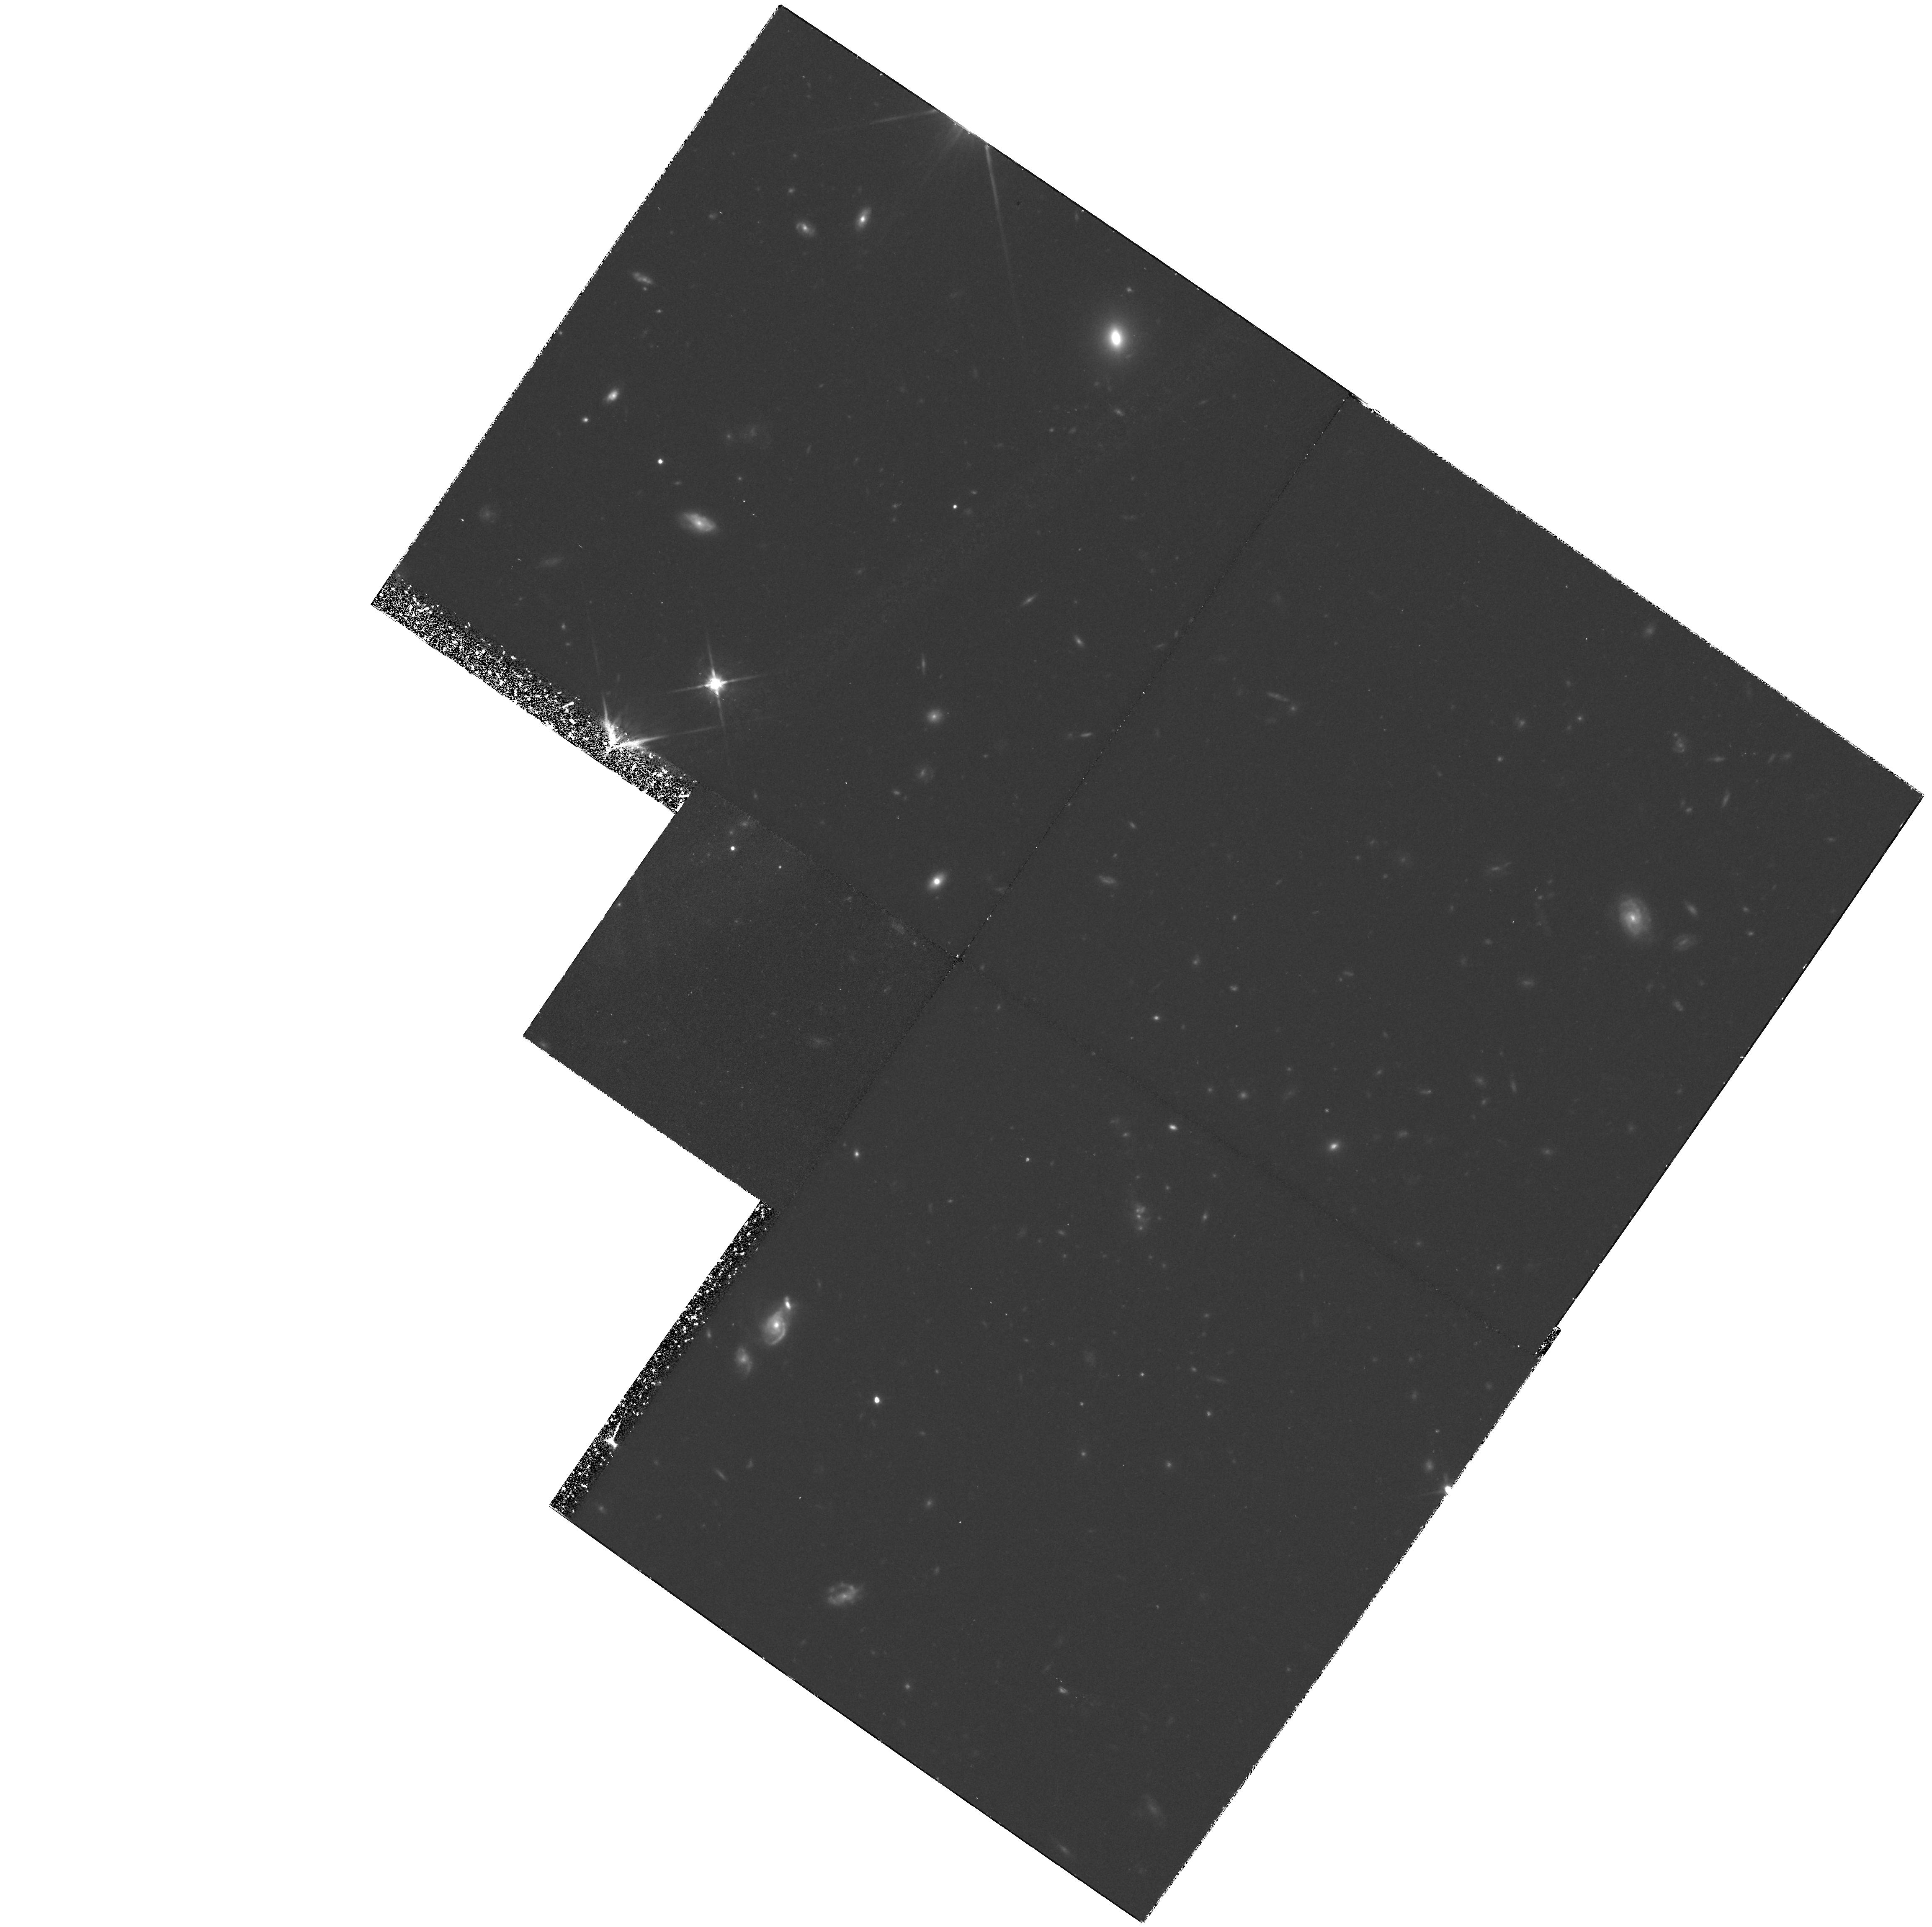
Target: 3C210. Instrument: WFPC2/PC. Filter: F814W. Exposure: 3.7 h. Observation ID: hst_5967_02_wfpc2_pc_f814w_u39f02

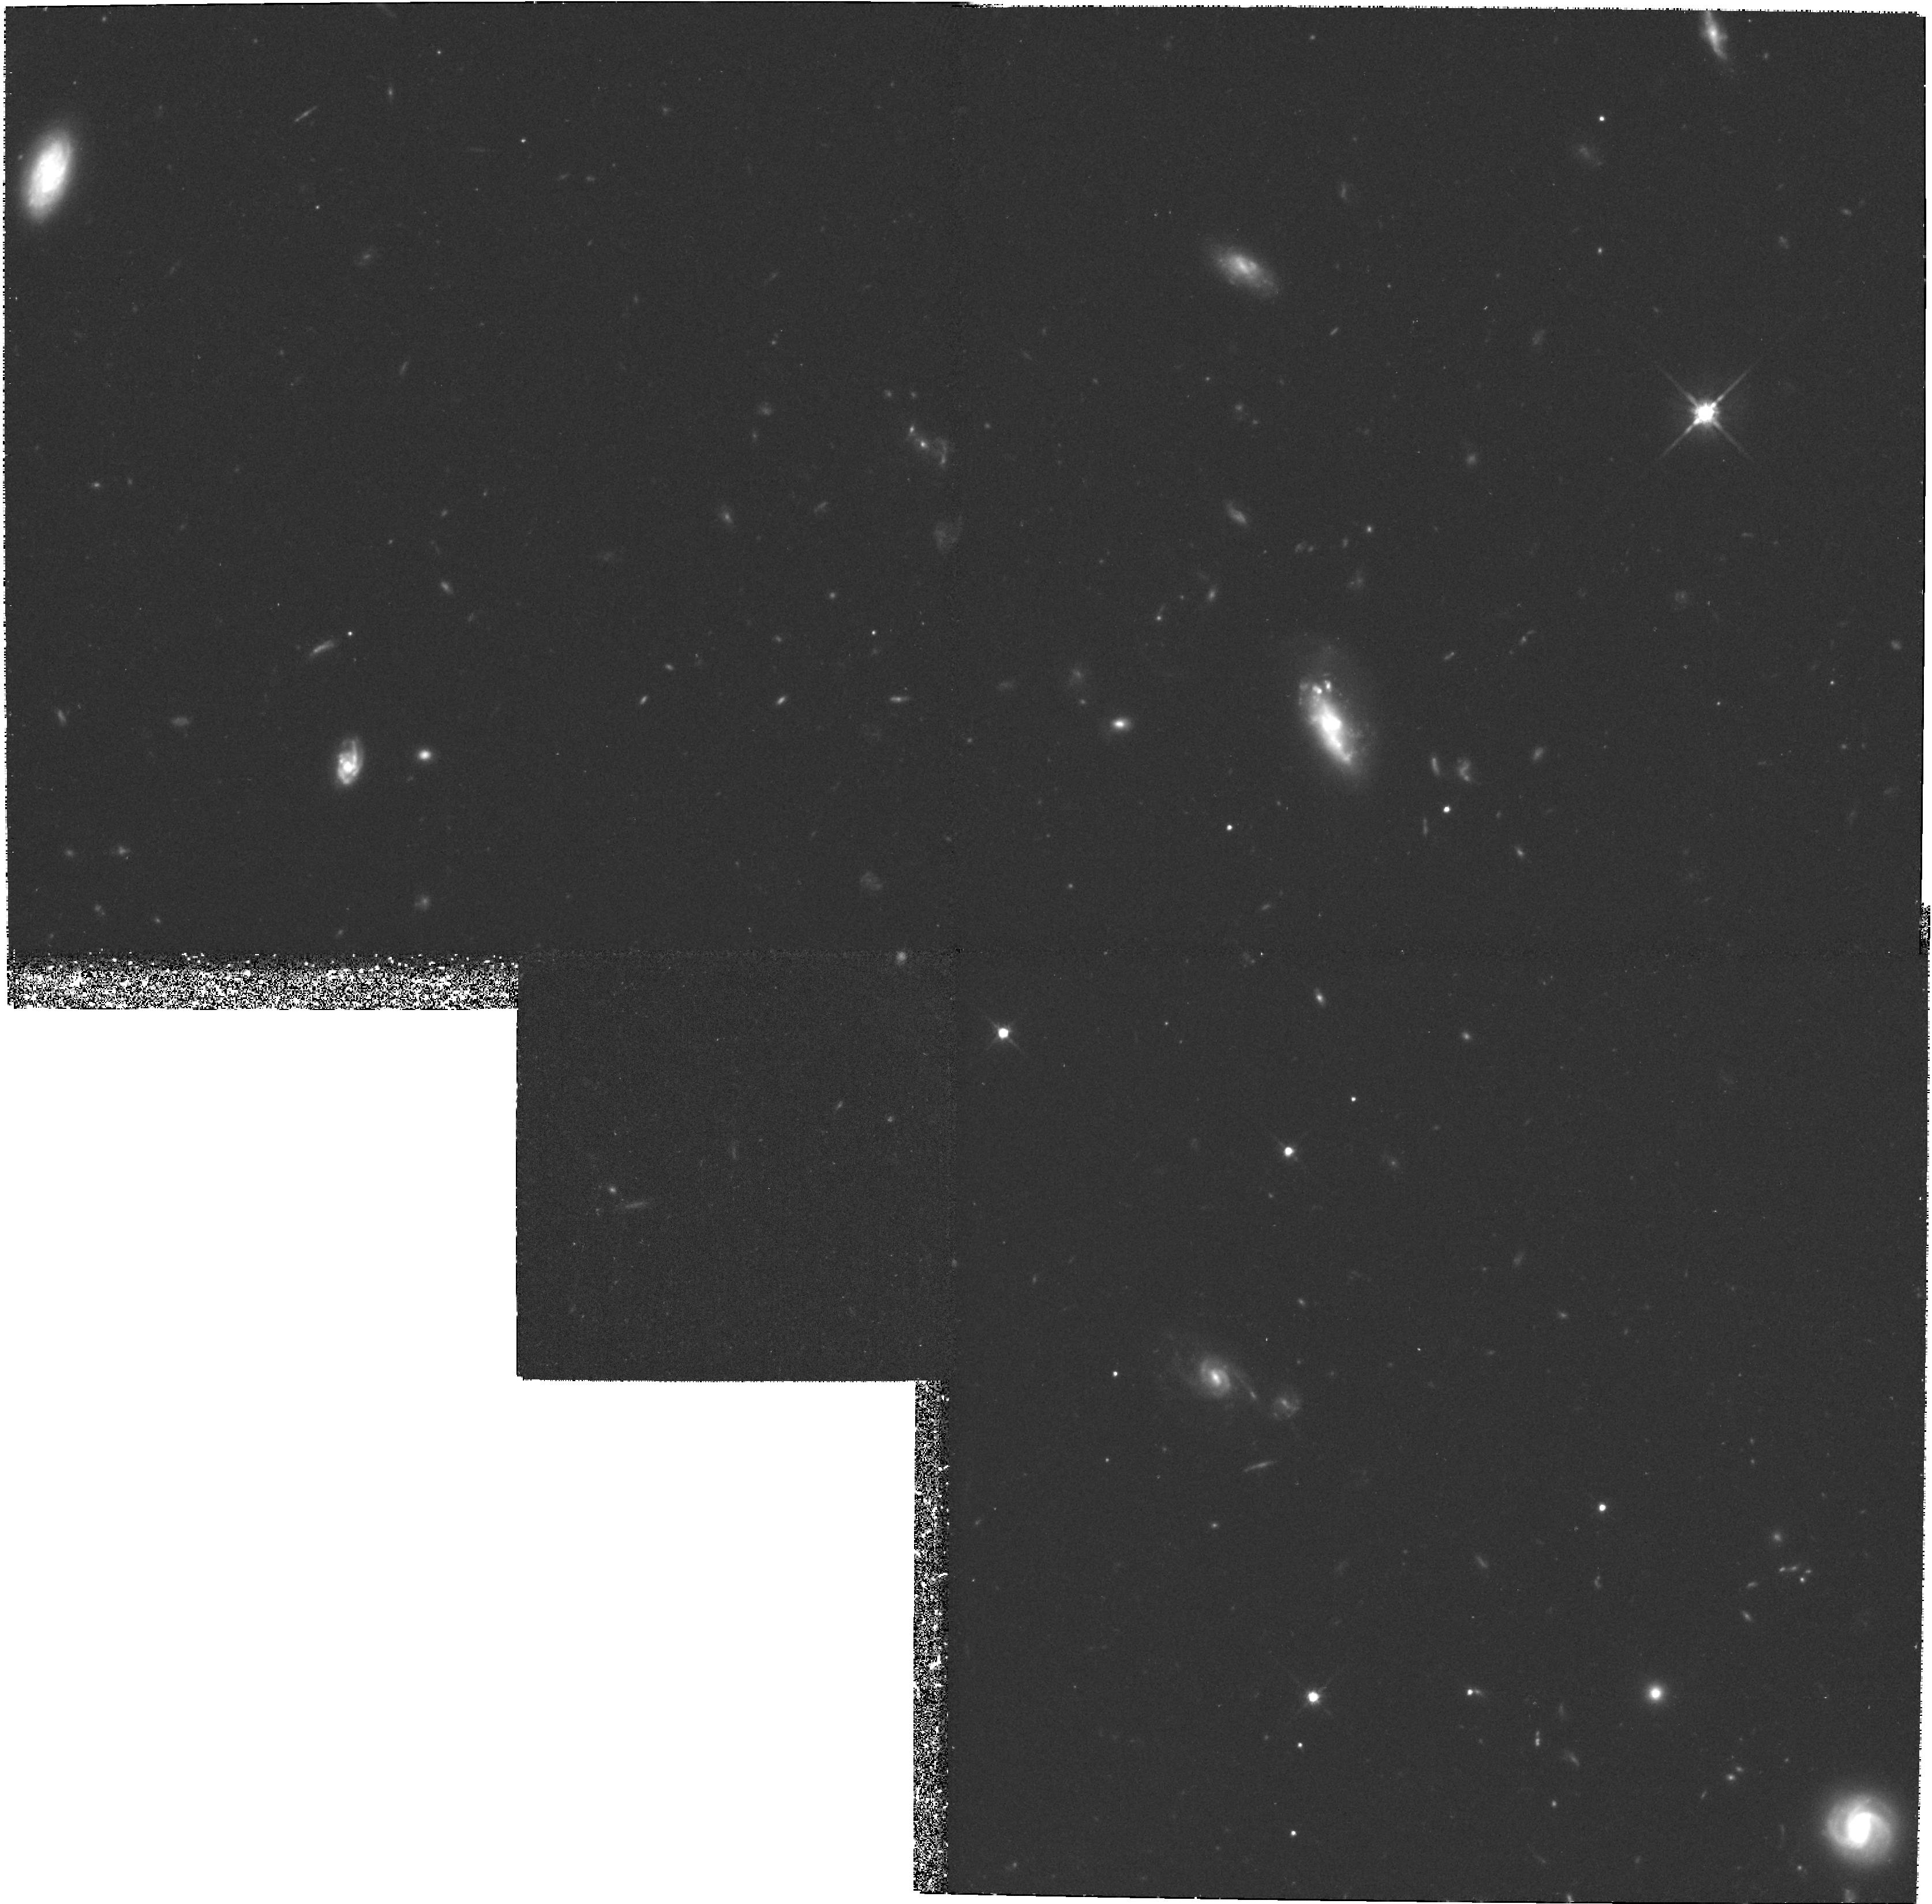
Target: 3C267. Instrument: WFPC2/PC. Filter: F814W. Exposure: 3.7 h. Observation ID: hst_5967_04_wfpc2_pc_f814w_u39f04

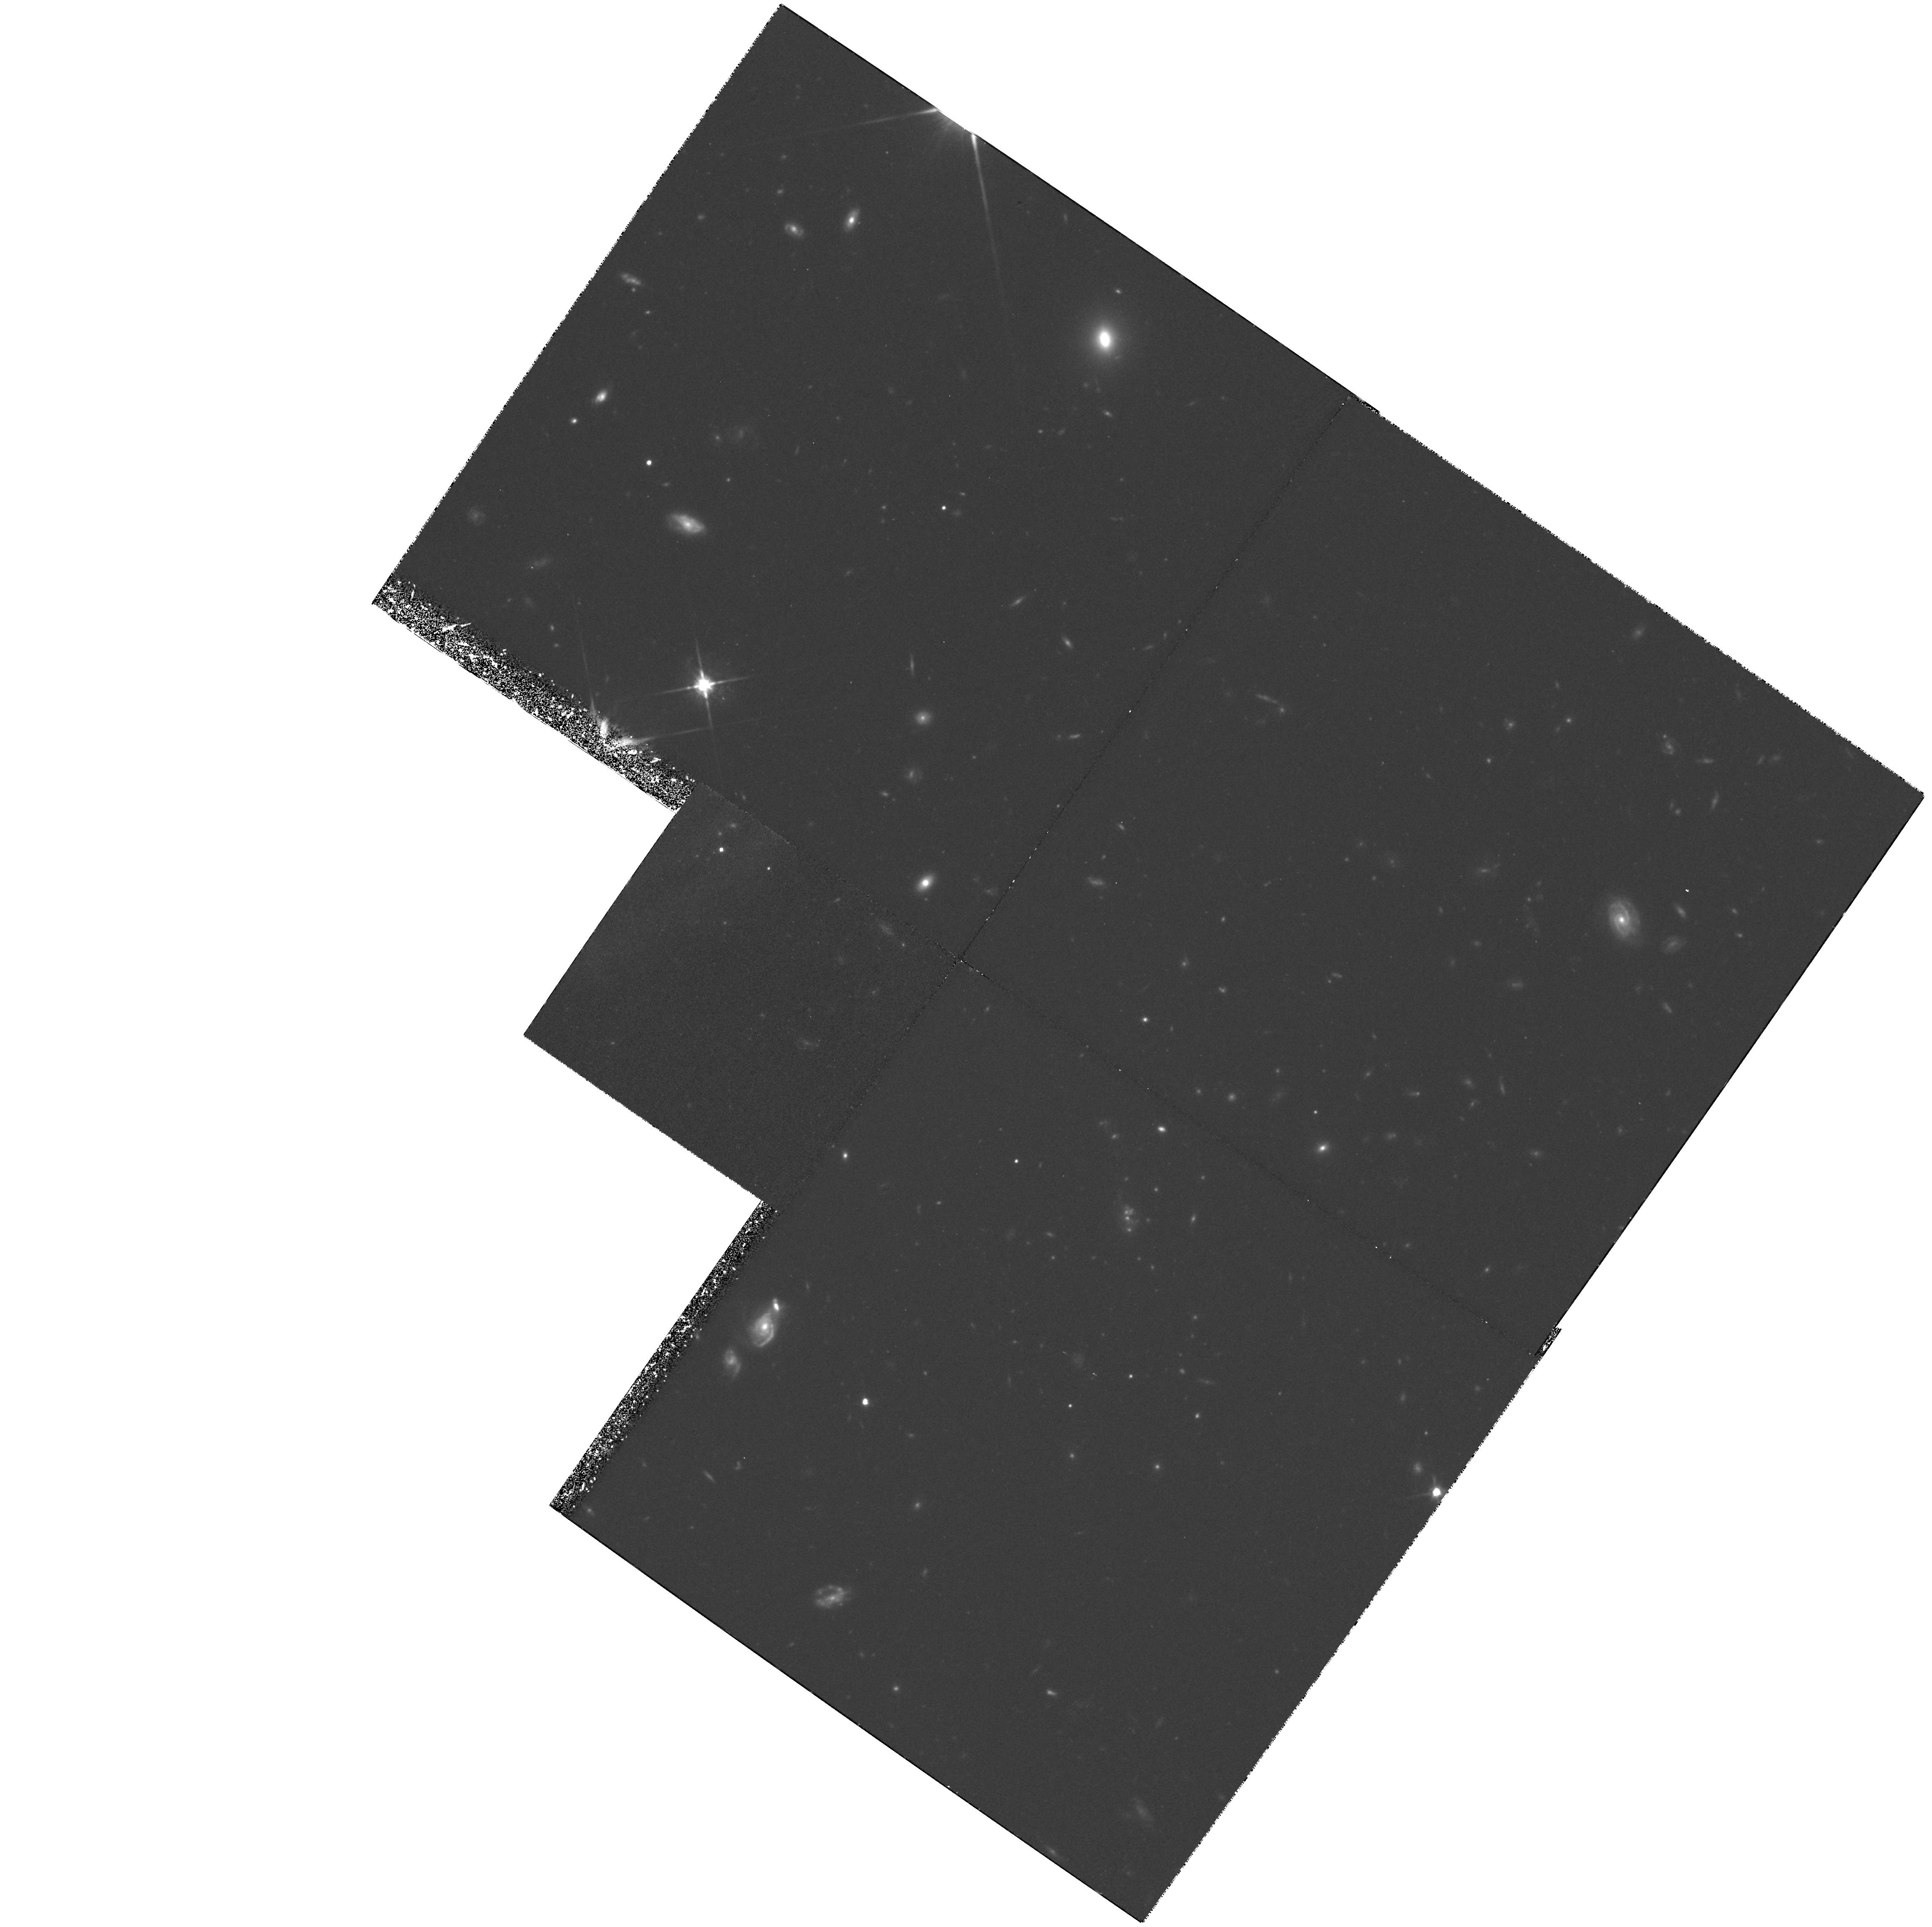
Target: 3C210. Instrument: WFPC2/PC. Filter: F814W. Exposure: 3.7 h. Observation ID: hst_5967_01_wfpc2_pc_f814w_u39f01

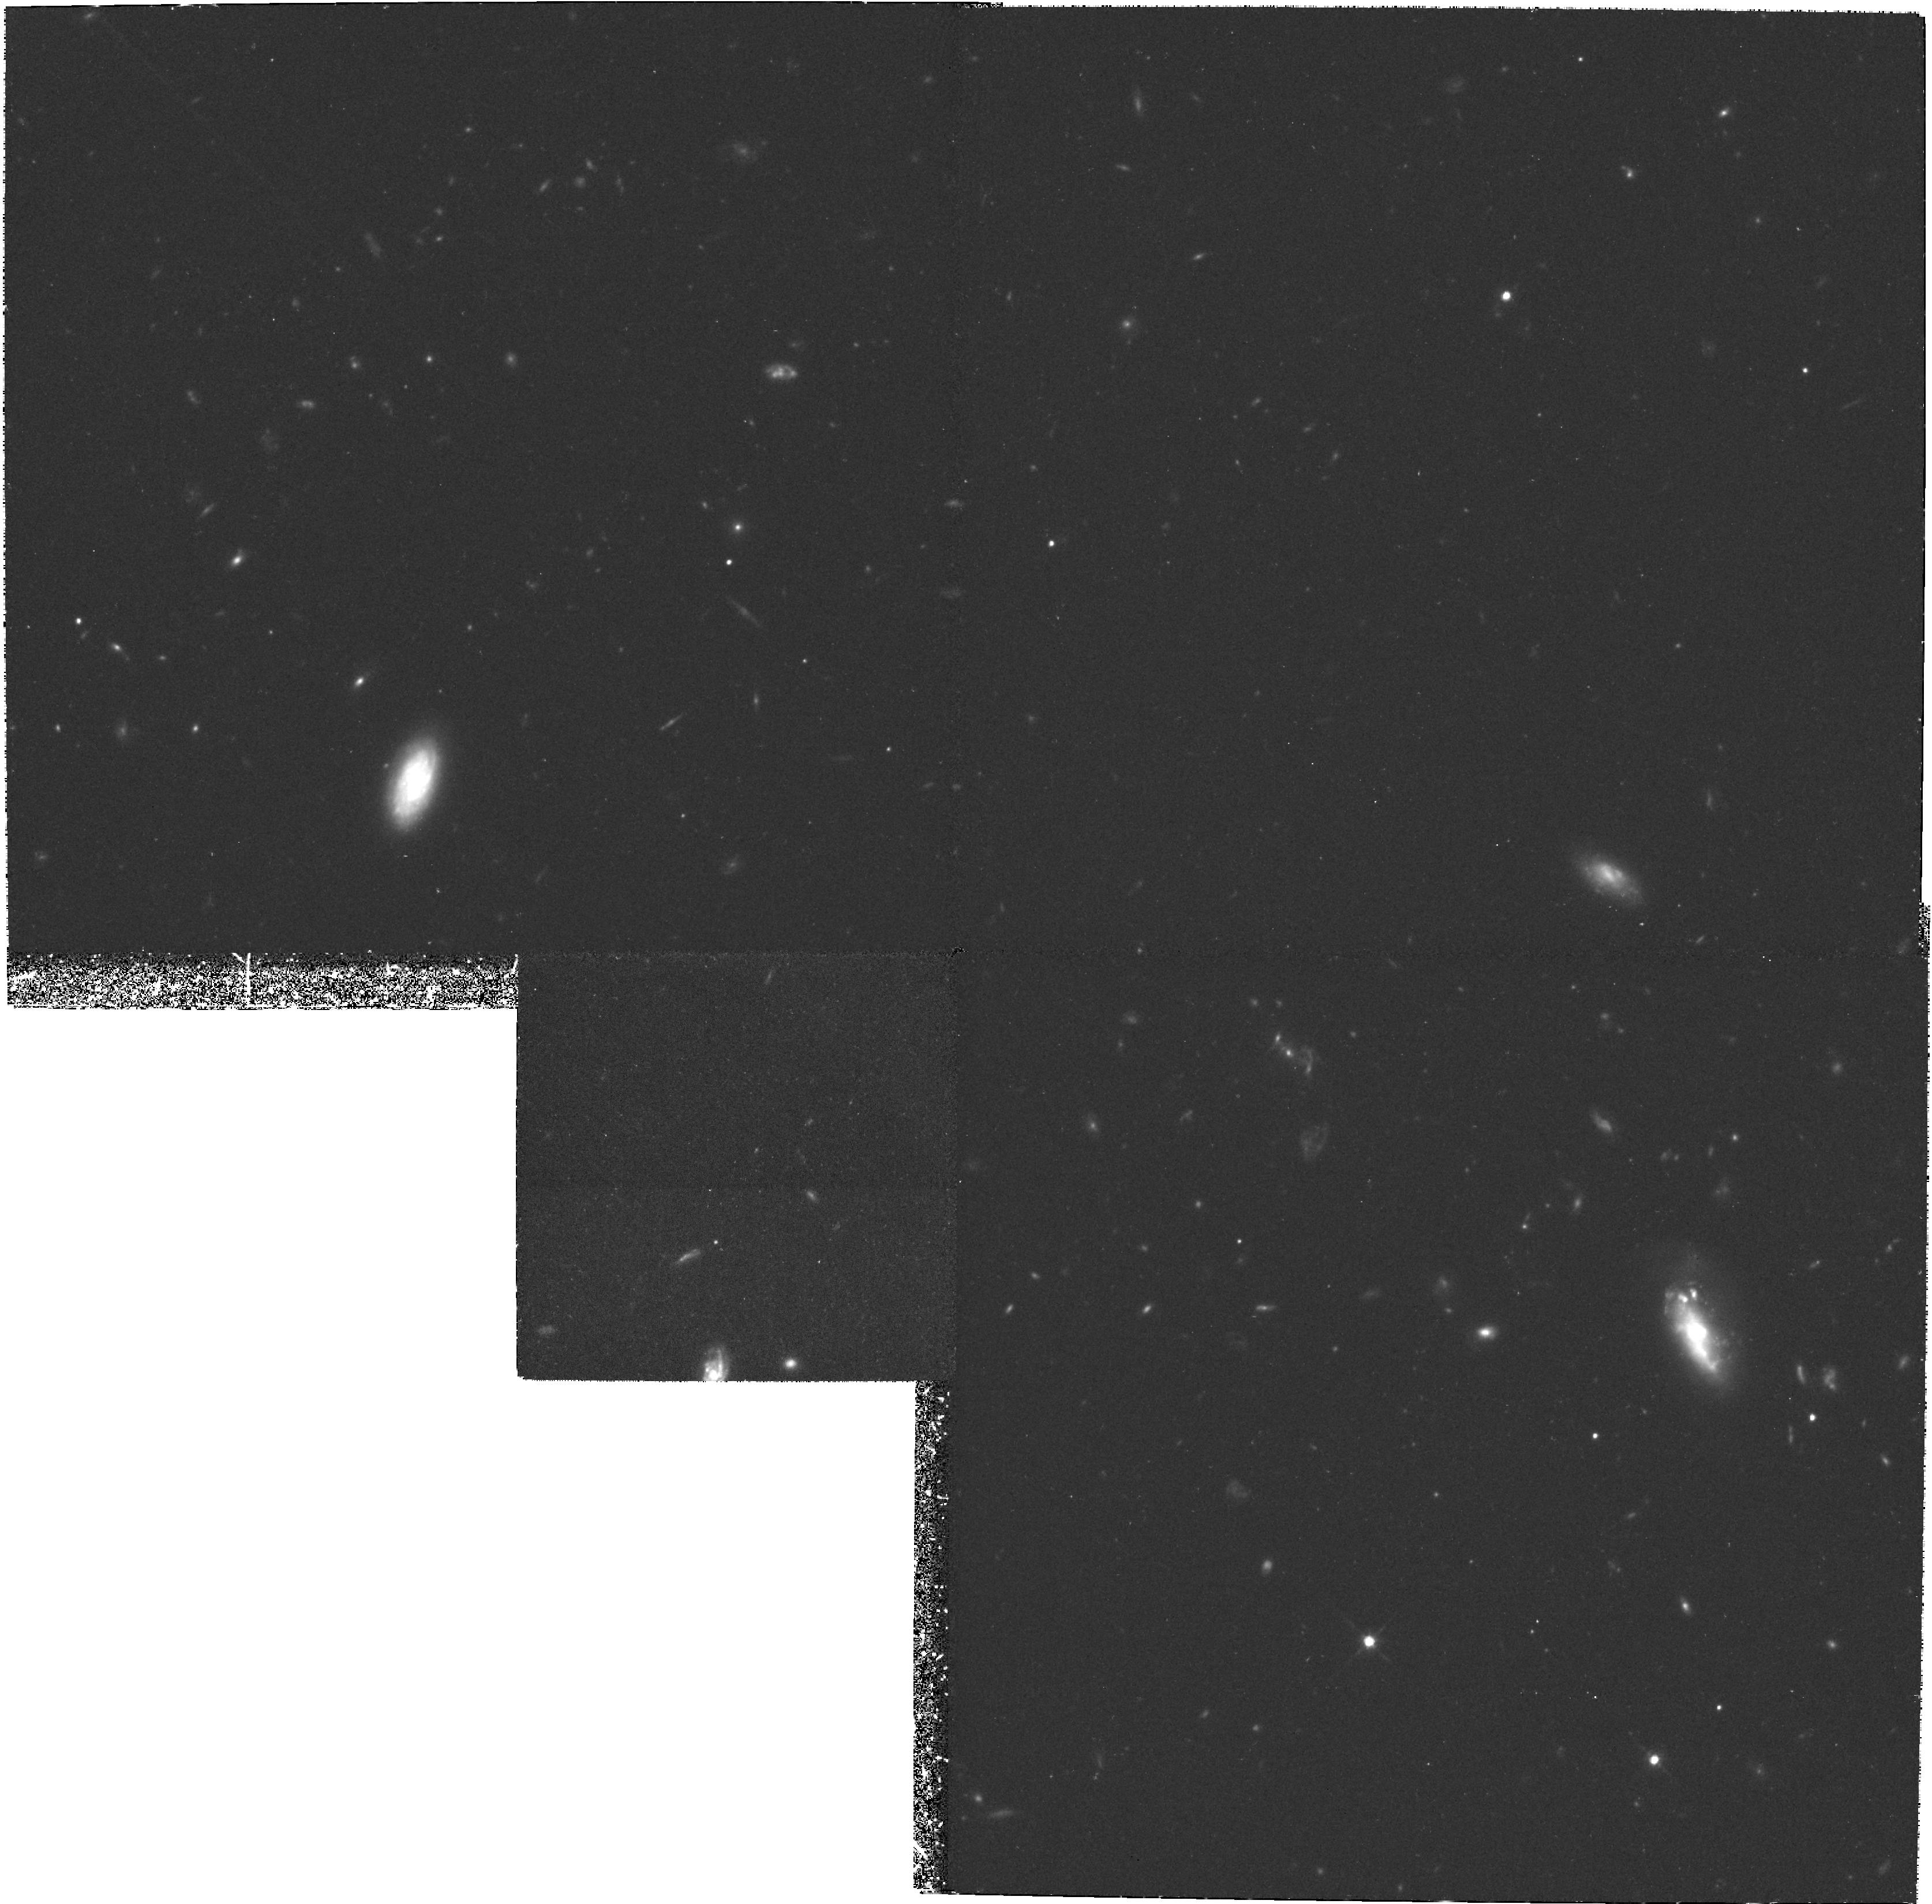
Target: 3C267. Instrument: WFPC2/PC. Filter: F814W. Exposure: 3.7 h. Observation ID: hst_5967_03_wfpc2_pc_f814w_u39f03

Imaging Clusters of Galaxies at z > 1 (PI: Dickinson, Mark)

One of the most dramatic achievements of the refurbished HST is its capability for resolving the morphologies of galaxies at high redshift. In Cycle 4, we have obtained an extremely deep image of a rich cluster of galaxies at z=1.206 which surrounds the radio galaxy 3C 324. This observation offers a wealth of morphological data on ``normal'' galaxies at z > 1, many of which appear to be far from normal, at least by z=0 standards. At the same time, despite the early cosmic epoch (30\ is a population of apparently ordinary elliptical galaxies already in place, with colors and morphologies very similar to those of their z=0 counterparts. A substantial fraction of early--type cluster galaxies have existed throughout most of a Hubble Time, apparently unaffected by the processes which are driving strong evolution in the population of disk galaxies. We propose to continue this program, imaging two clusters at z=1.140 and 1.169 which span the range of high-z cluster properties. One cluster contains the numerous red galaxies also found around 3C 324, while the other appears to be dominated by blue, presumably star forming galaxies. In addition to extending our knowledge of ``ordinary'' galaxies at z > 1, these observations will provide high--quality data on the remarkably convoluted morphologies exhibited by the radio galaxies themselves at these redshifts.